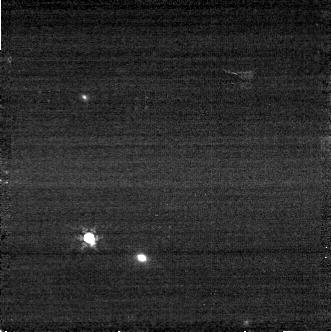
Target: C26202
Instrument: NIRCAM
Filter: F410M
Exposure: 3 min
Observation ID: jw06630-o022_t029_nircam_clear-f410m-sub320

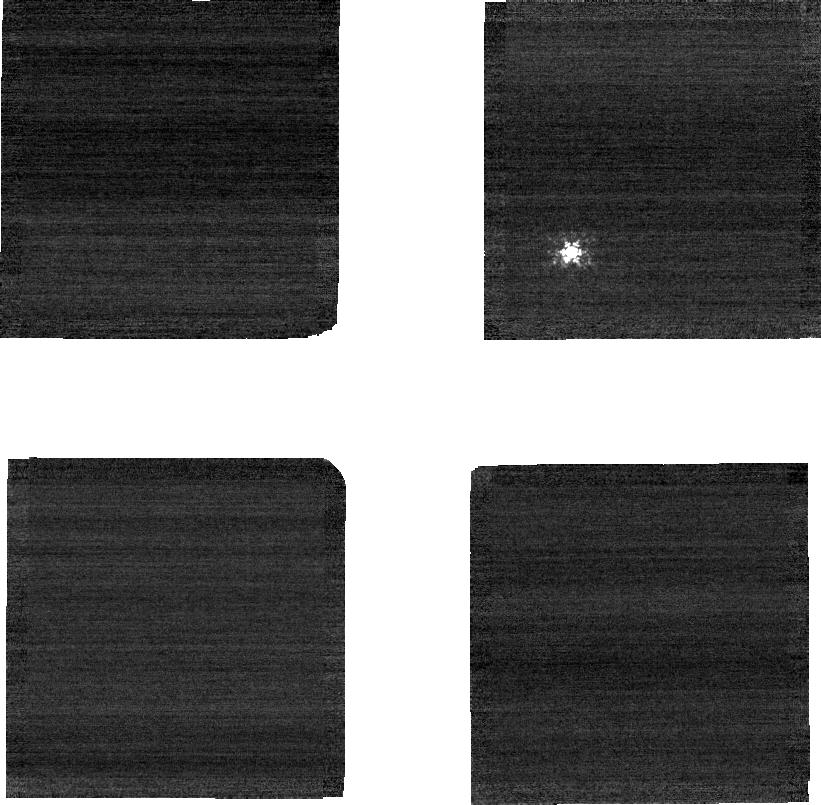
Target: C26202
Instrument: NIRCAM
Filter: F210M
Exposure: 3 min
Observation ID: jw06630-o010_t029_nircam_clear-f210m-sub320

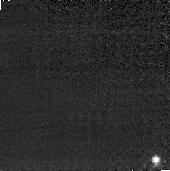
Target: C26202
Instrument: NIRCAM
Filter: F410M
Exposure: 3 min
Observation ID: jw06630-o013_t029_nircam_clear-f410m-sub160

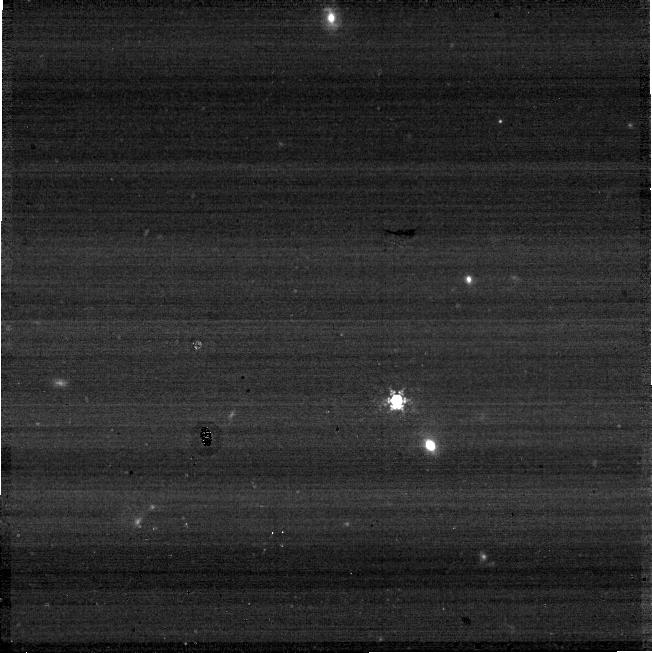
Target: C26202
Instrument: NIRCAM
Filter: F410M
Exposure: 3 min
Observation ID: jw06630-o015_t029_nircam_clear-f410m-sub640

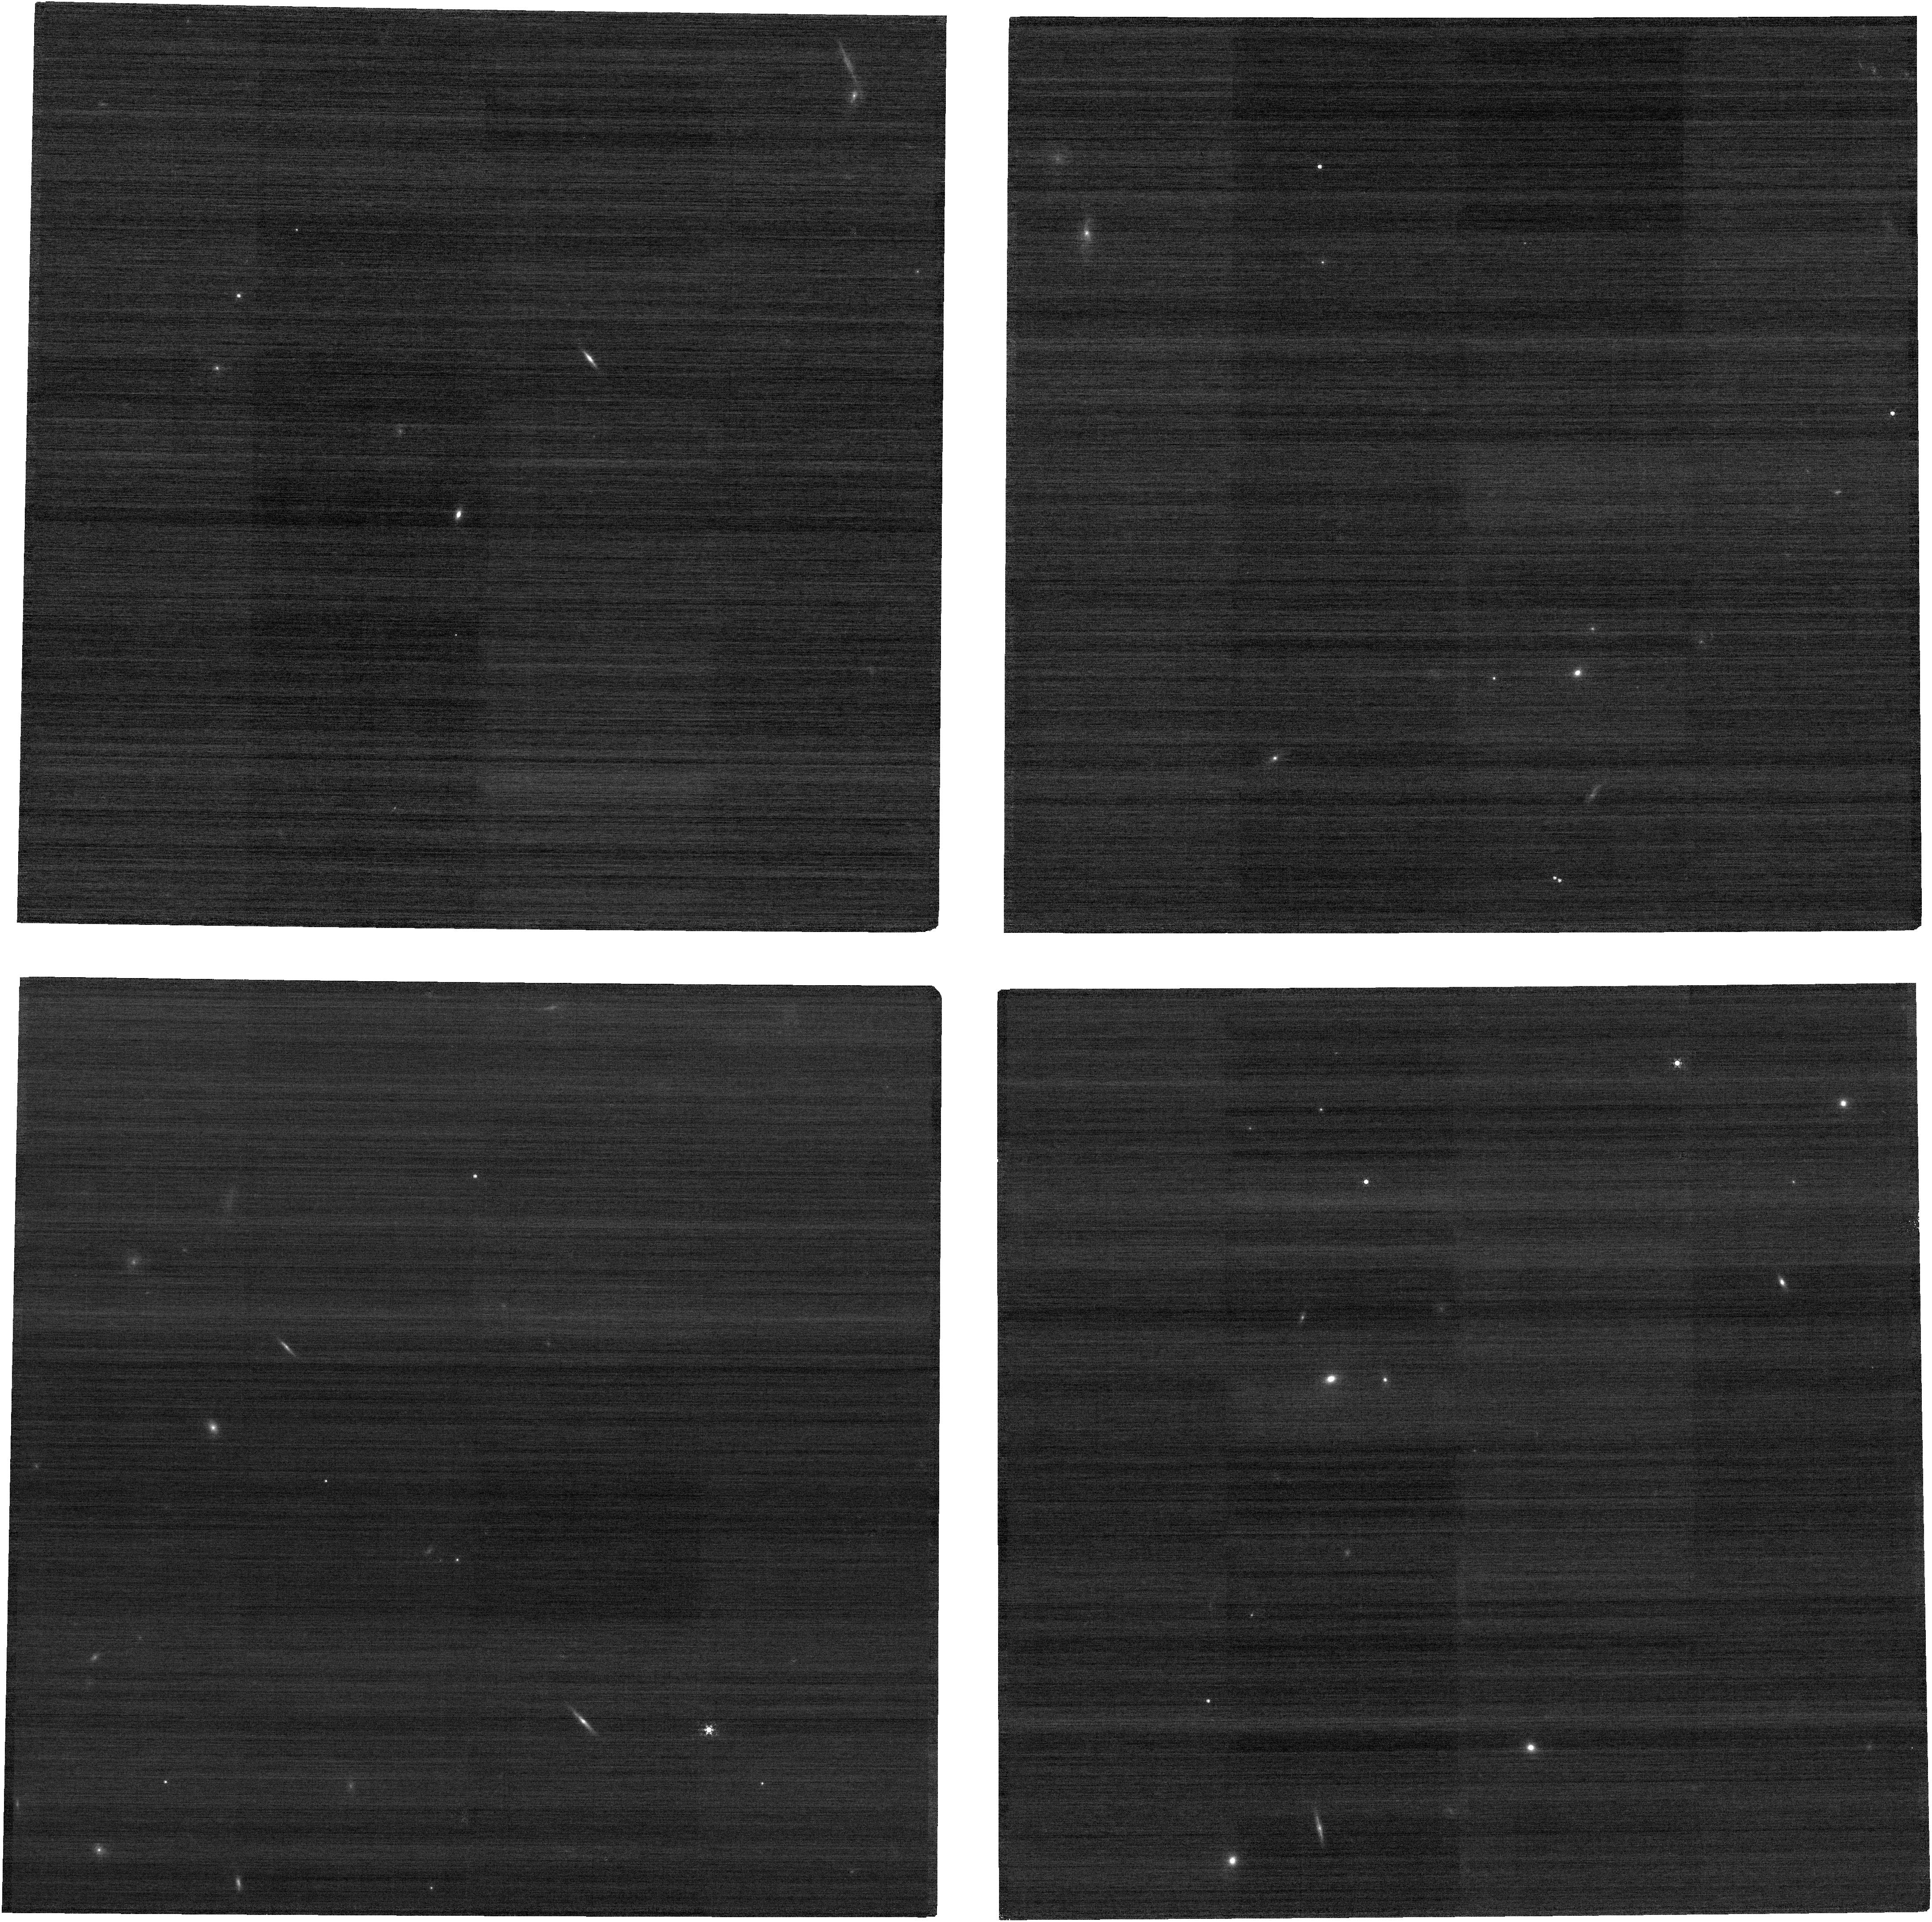
Target: C26202
Instrument: NIRCAM
Filter: F210M
Exposure: 3 min
Observation ID: jw06630-o008_t029_nircam_clear-f210m

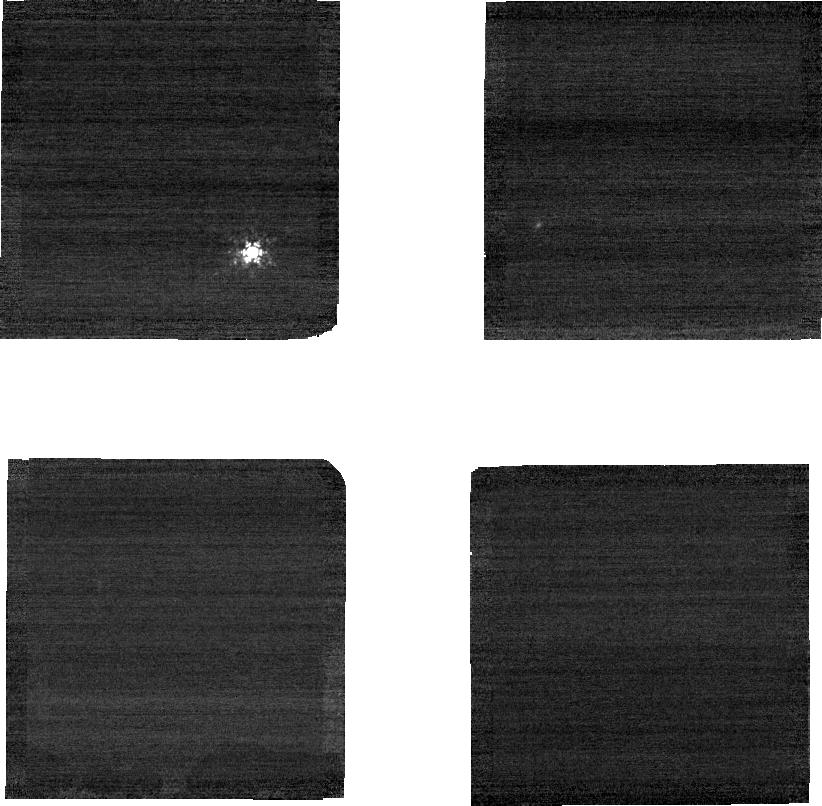
Target: C26202
Instrument: NIRCAM
Filter: F210M
Exposure: 3 min
Observation ID: jw06630-o018_t029_nircam_clear-f210m-sub320

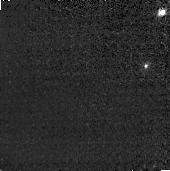
Target: C26202
Instrument: NIRCAM
Filter: F410M
Exposure: 3 min
Observation ID: jw06630-o009_t029_nircam_clear-f410m-sub160

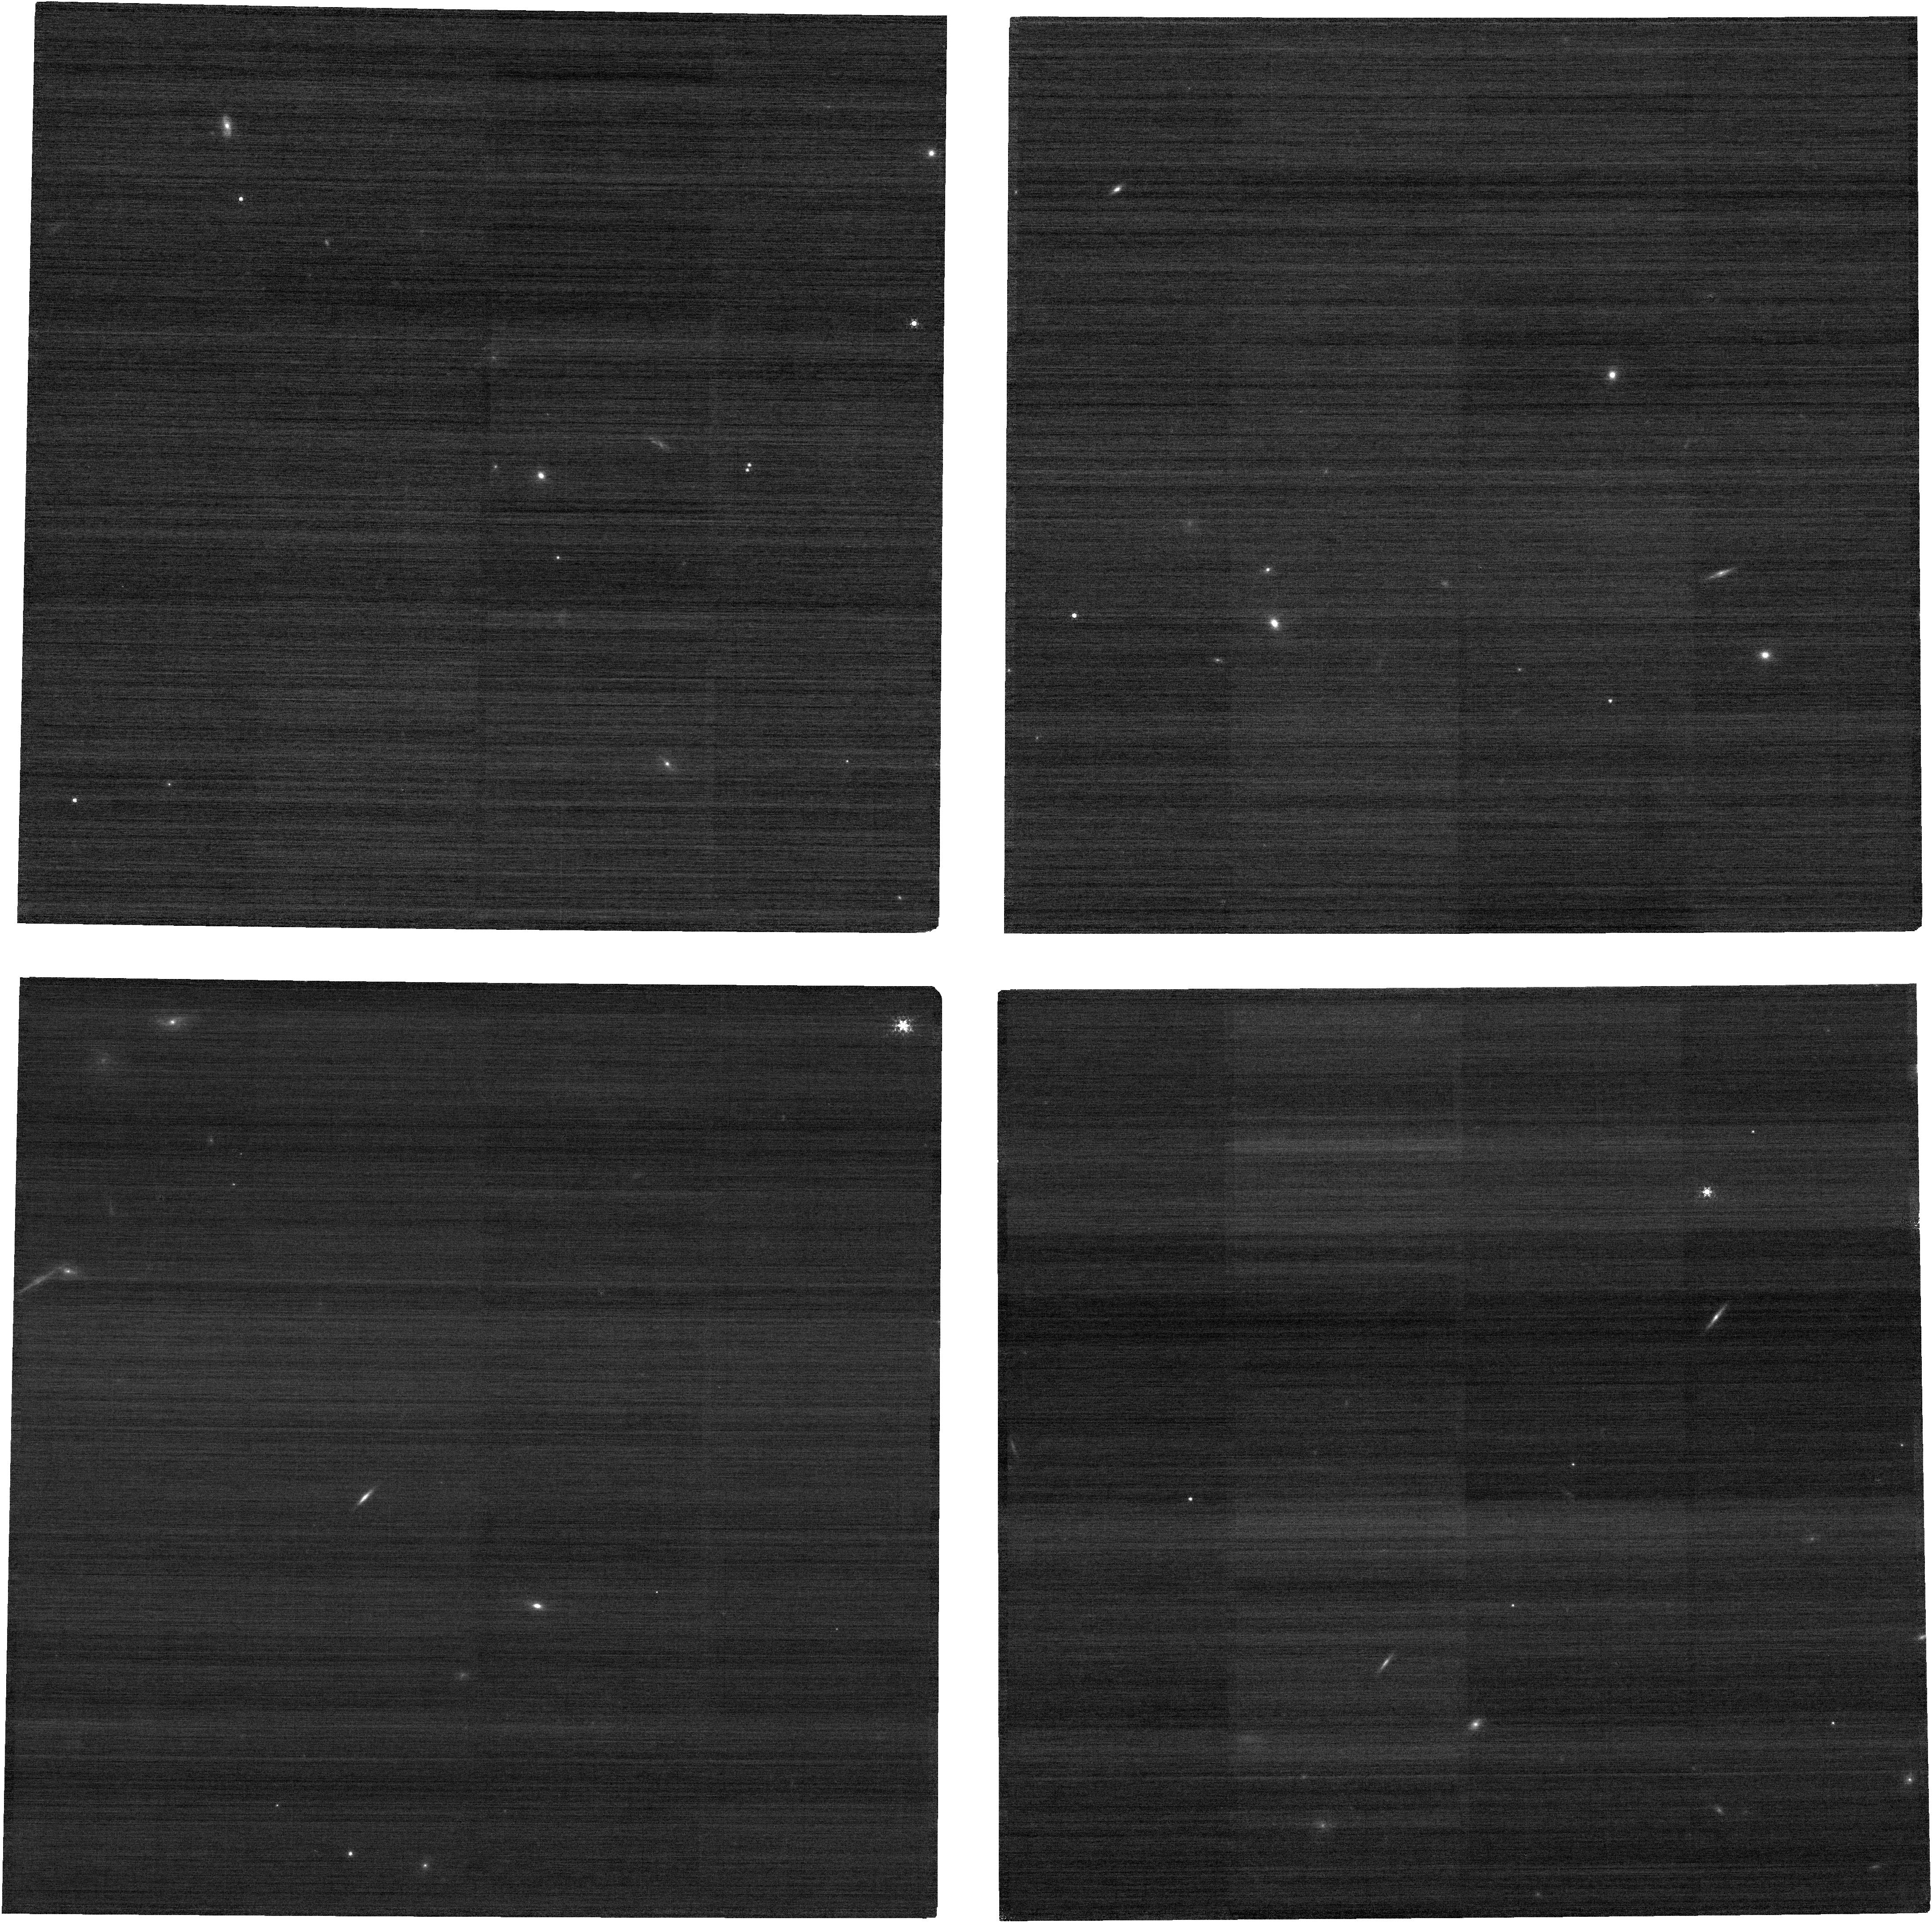
Target: C26202
Instrument: NIRCAM
Filter: F210M
Exposure: 3 min
Observation ID: jw06630-o024_t029_nircam_clear-f210m

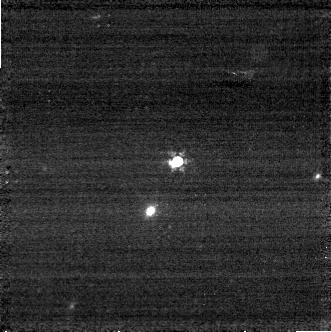
Target: C26202
Instrument: NIRCAM
Filter: F410M
Exposure: 3 min
Observation ID: jw06630-o006_t029_nircam_clear-f410m-sub320

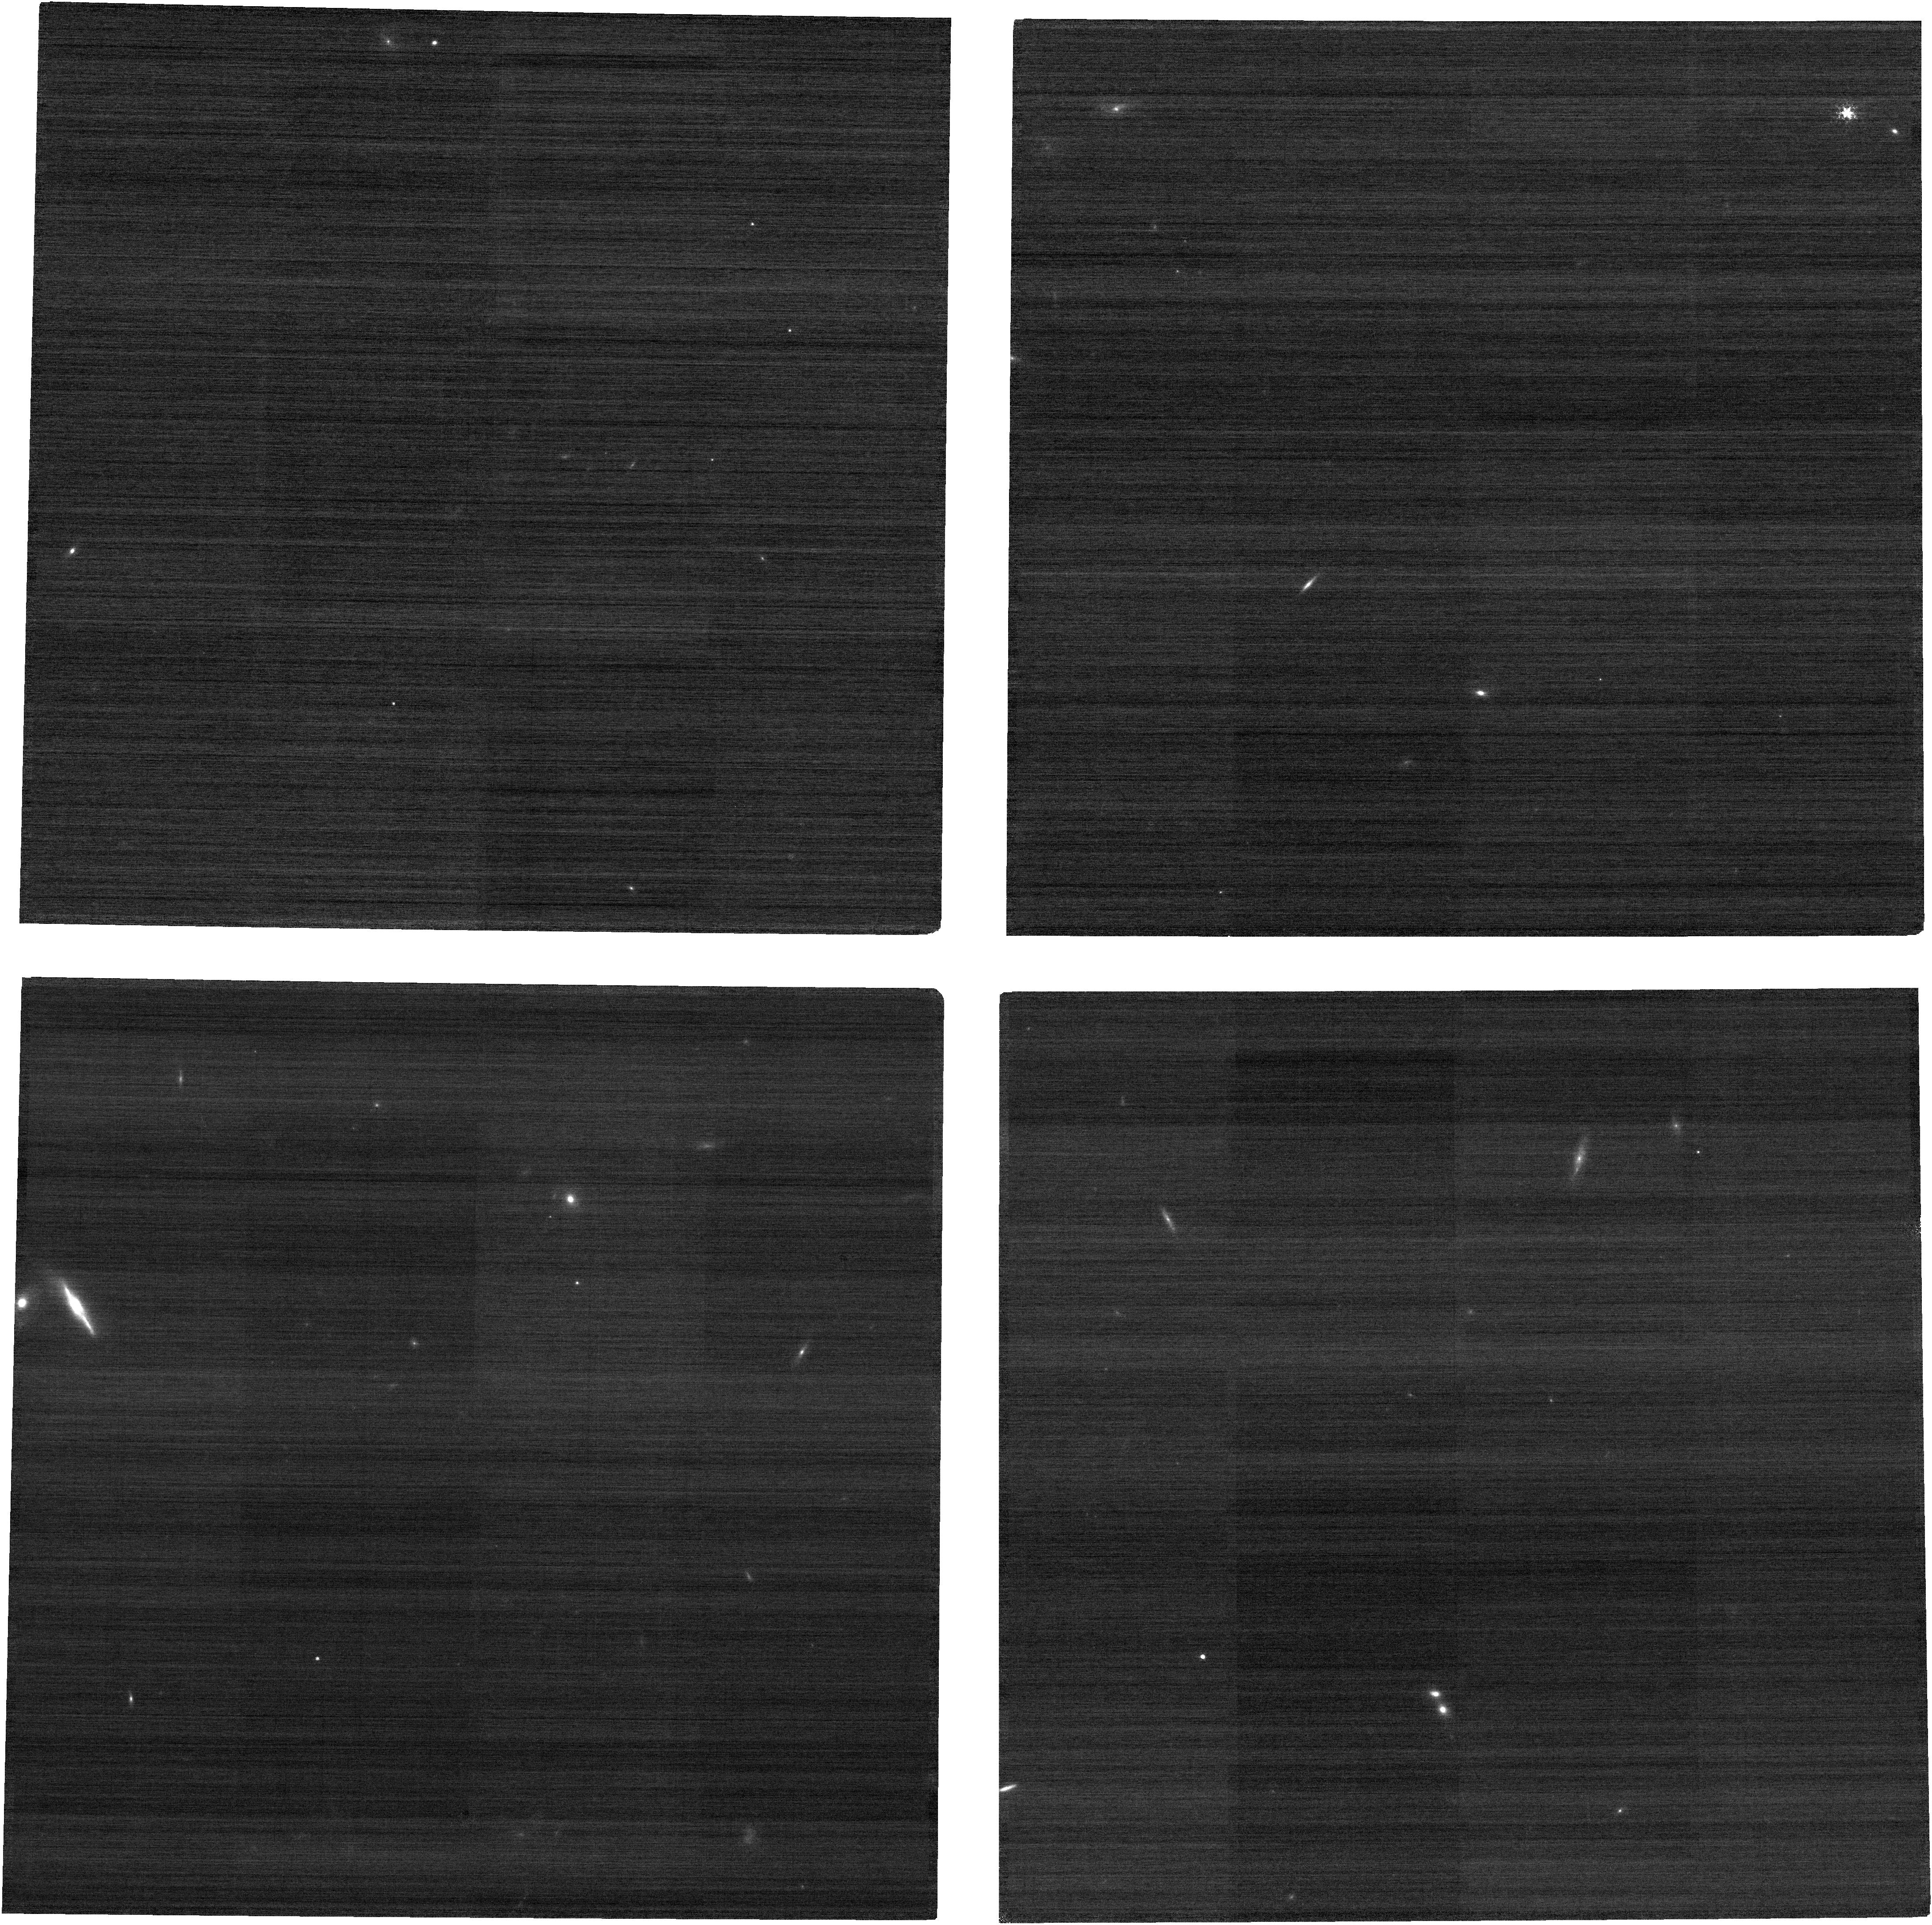
Target: C26202
Instrument: NIRCAM
Filter: F210M
Exposure: 3 min
Observation ID: jw06630-o004_t029_nircam_clear-f210m

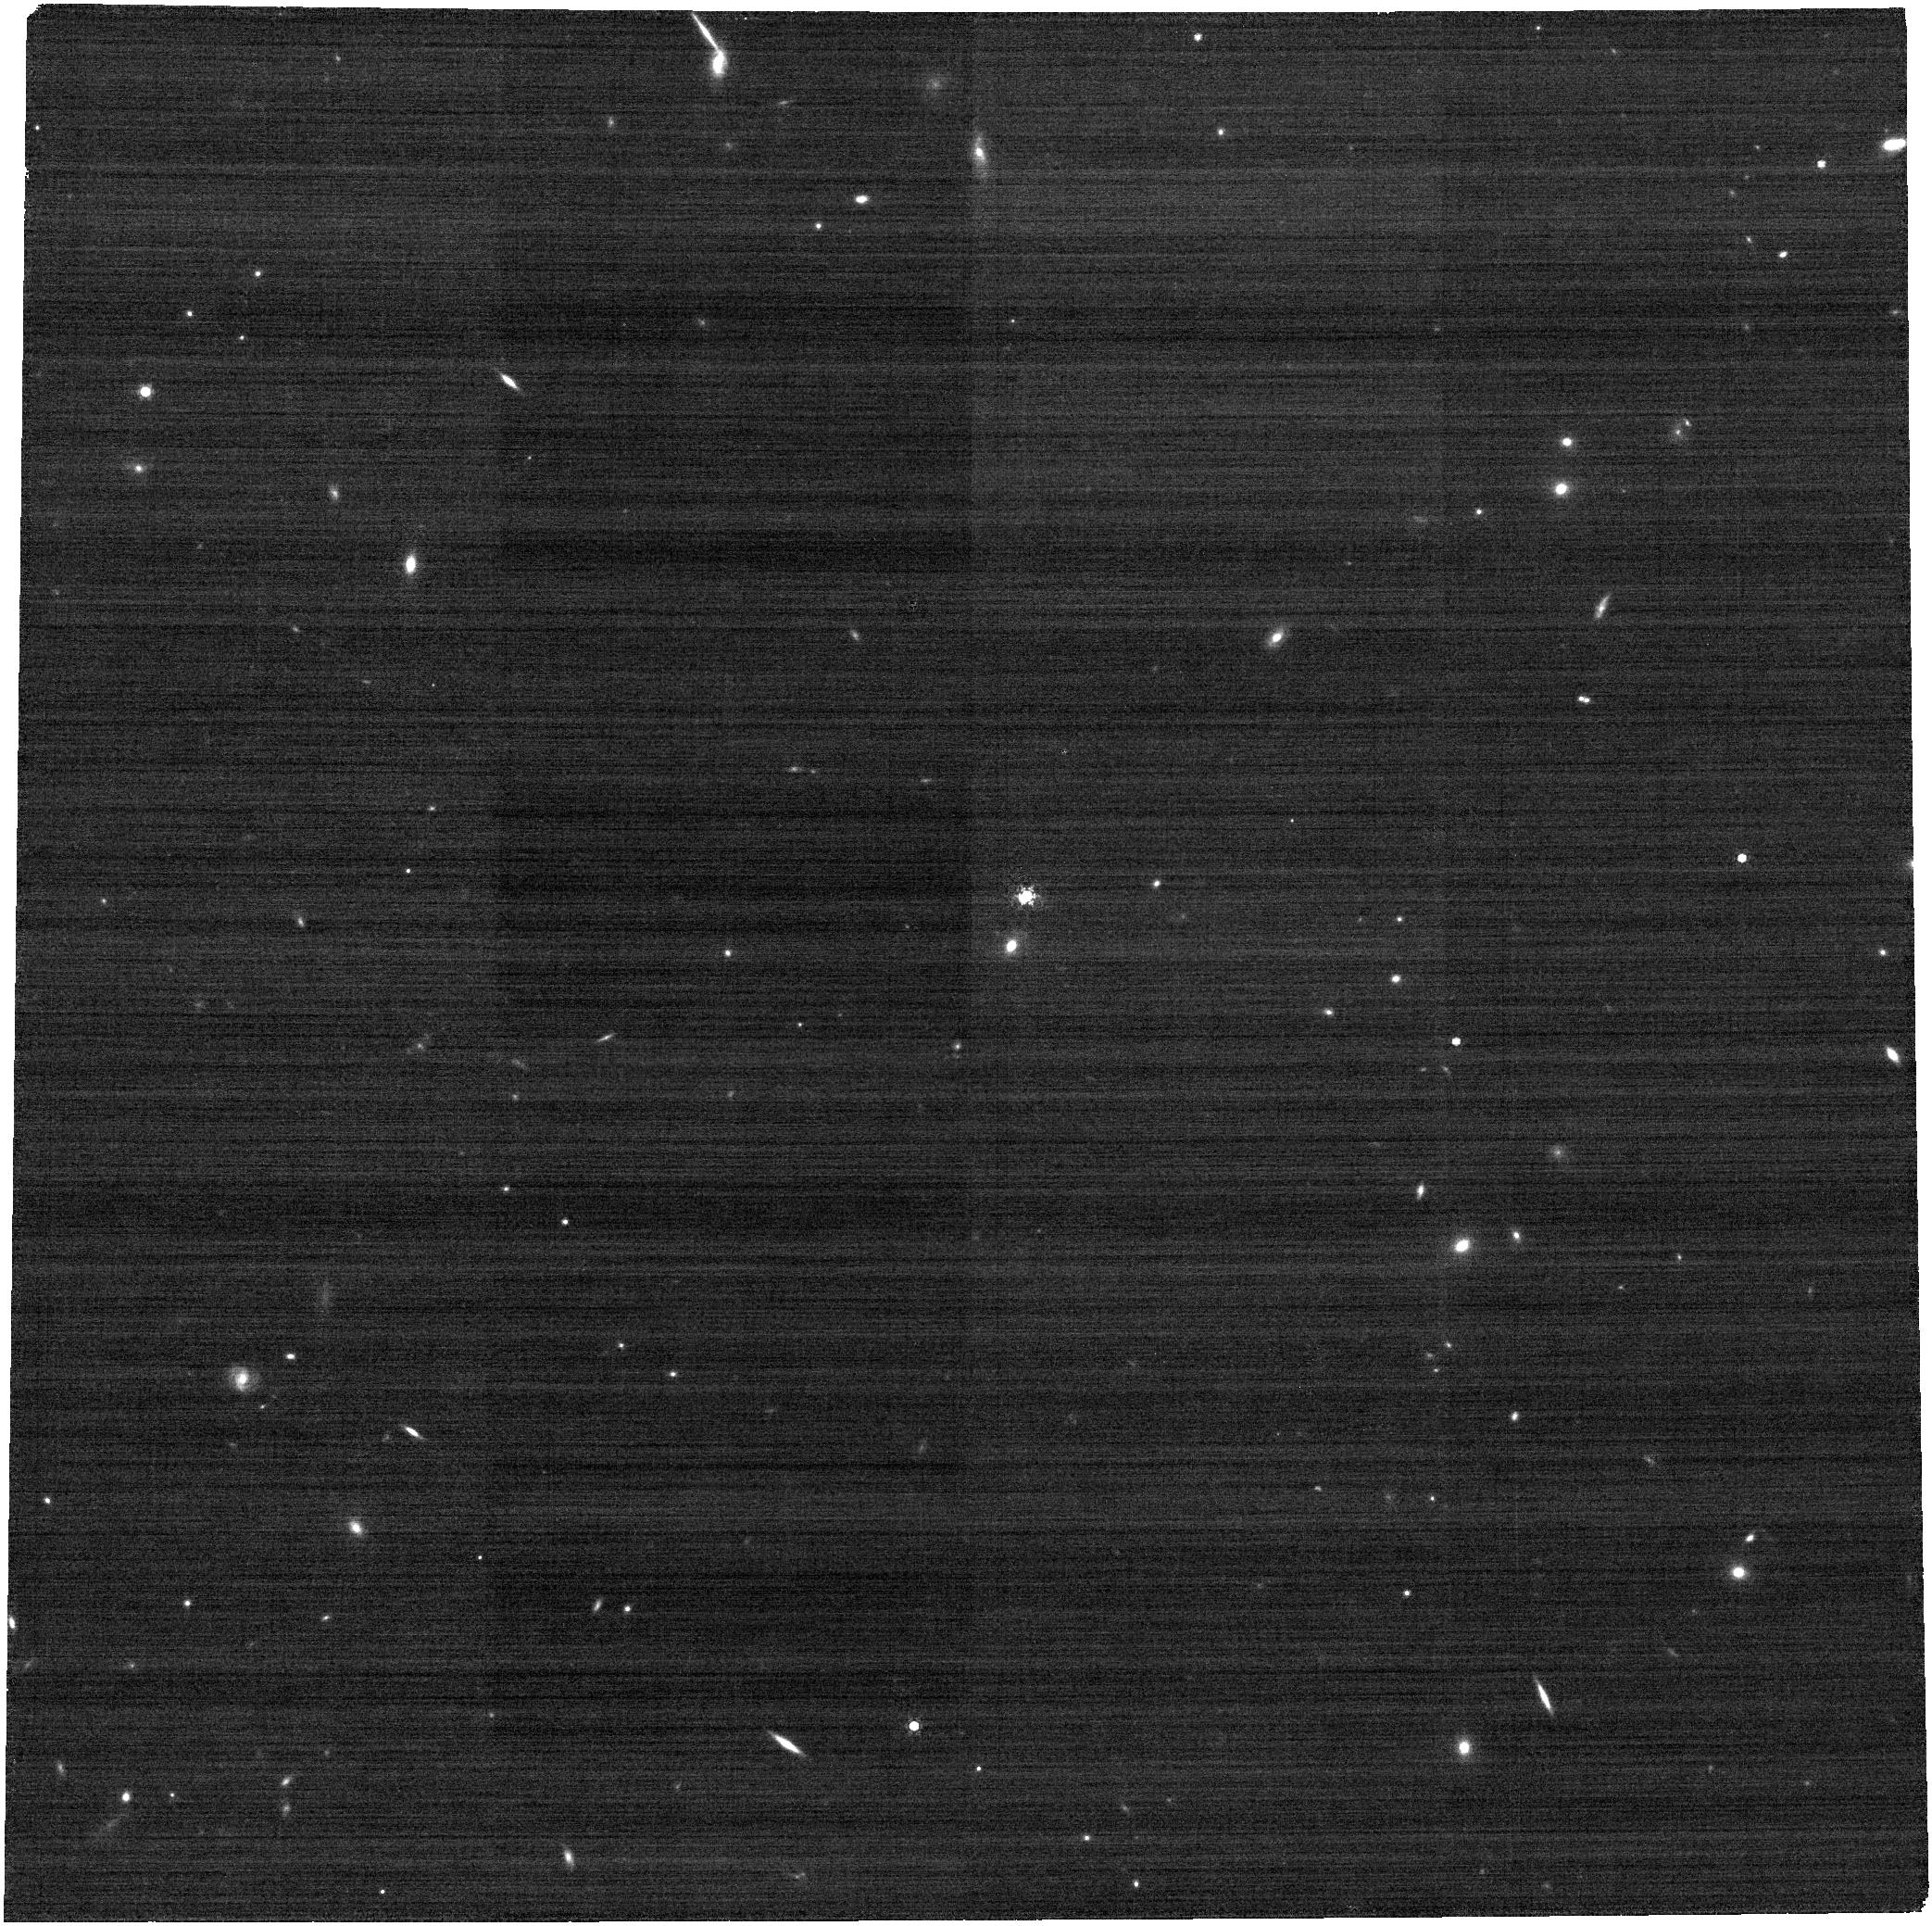
Target: C26202
Instrument: NIRCAM
Filter: F410M
Exposure: 3 min
Observation ID: jw06630-o012_t029_nircam_clear-f410m

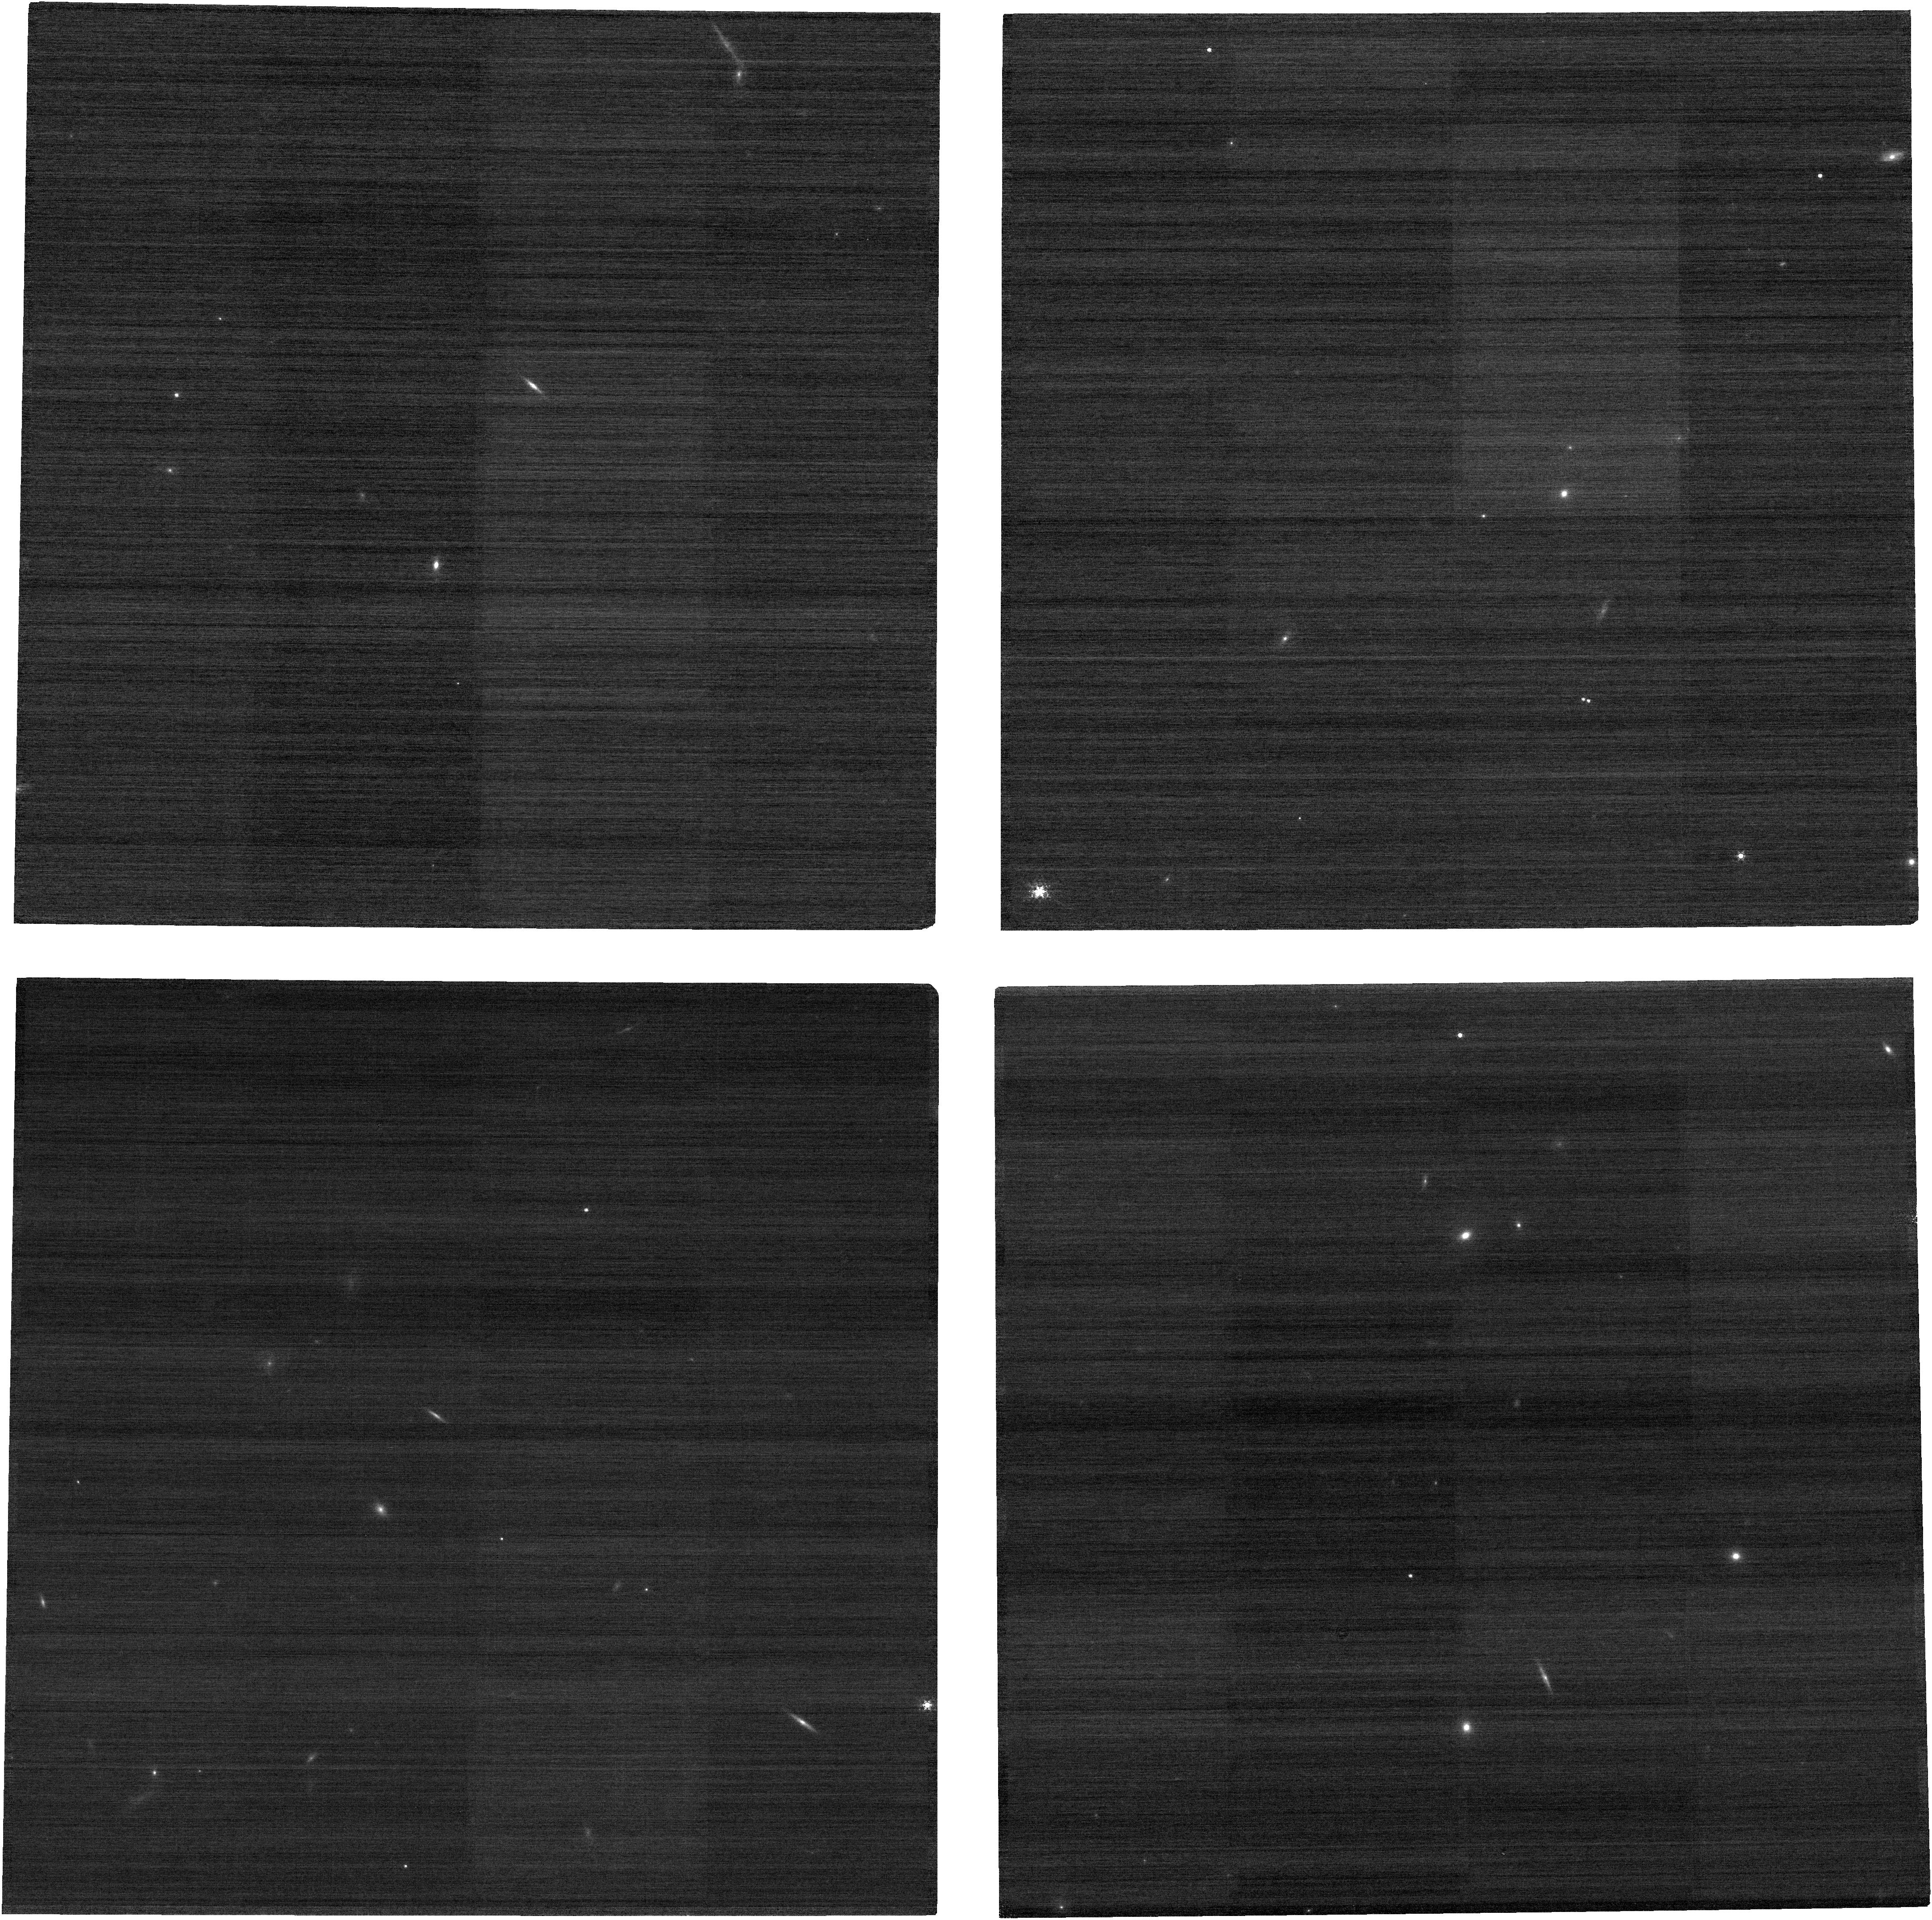
Target: C26202
Instrument: NIRCAM
Filter: F210M
Exposure: 3 min
Observation ID: jw06630-o012_t029_nircam_clear-f210m

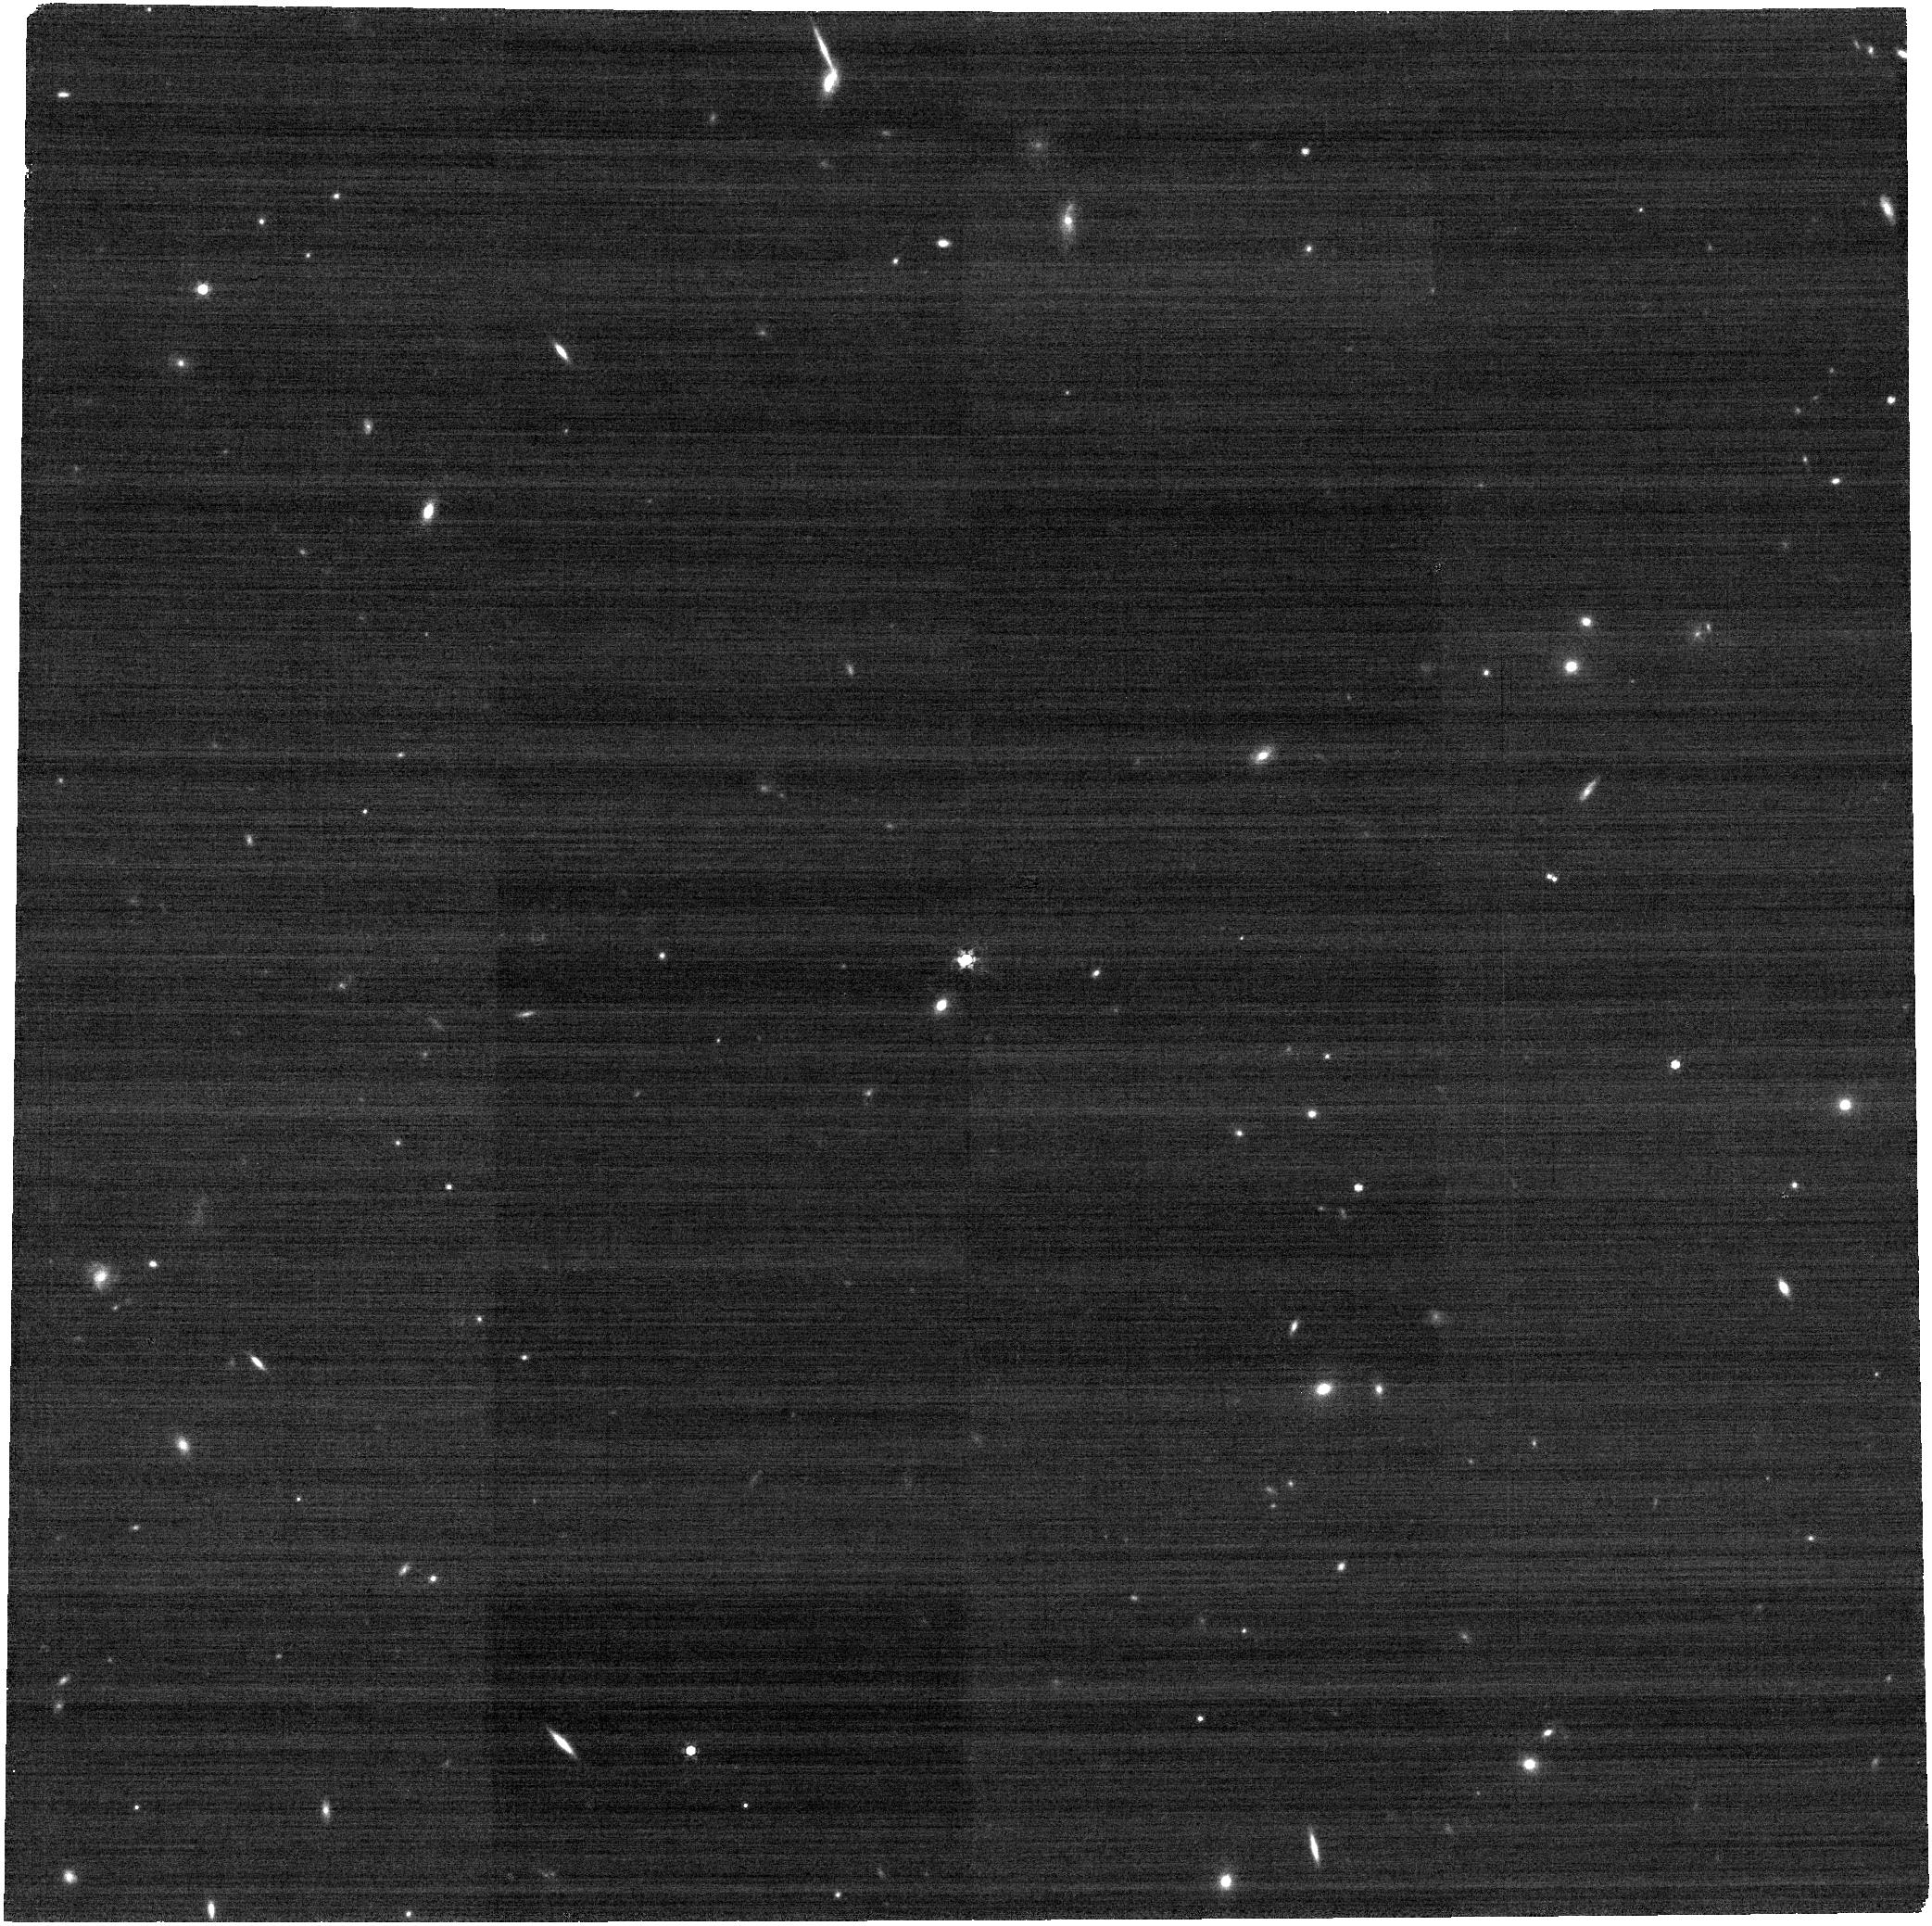
Target: C26202
Instrument: NIRCAM
Filter: F410M
Exposure: 3 min
Observation ID: jw06630-o008_t029_nircam_clear-f410m

CAL-NRC-318: NIRCam Full-Subarray Flux Transfer (PI: Boyer, Martha L.)

An absolute flux standard star will be placed on each subarray to measure any count-rate differences between subarray and full frame read-out modes. In each case, a full frame image is taken at the same field point used for the subarray. Every aperture (subarray and full) used for science or calibration is included. This calibration program may change in response to system developments and the final Cycle 3 science program.